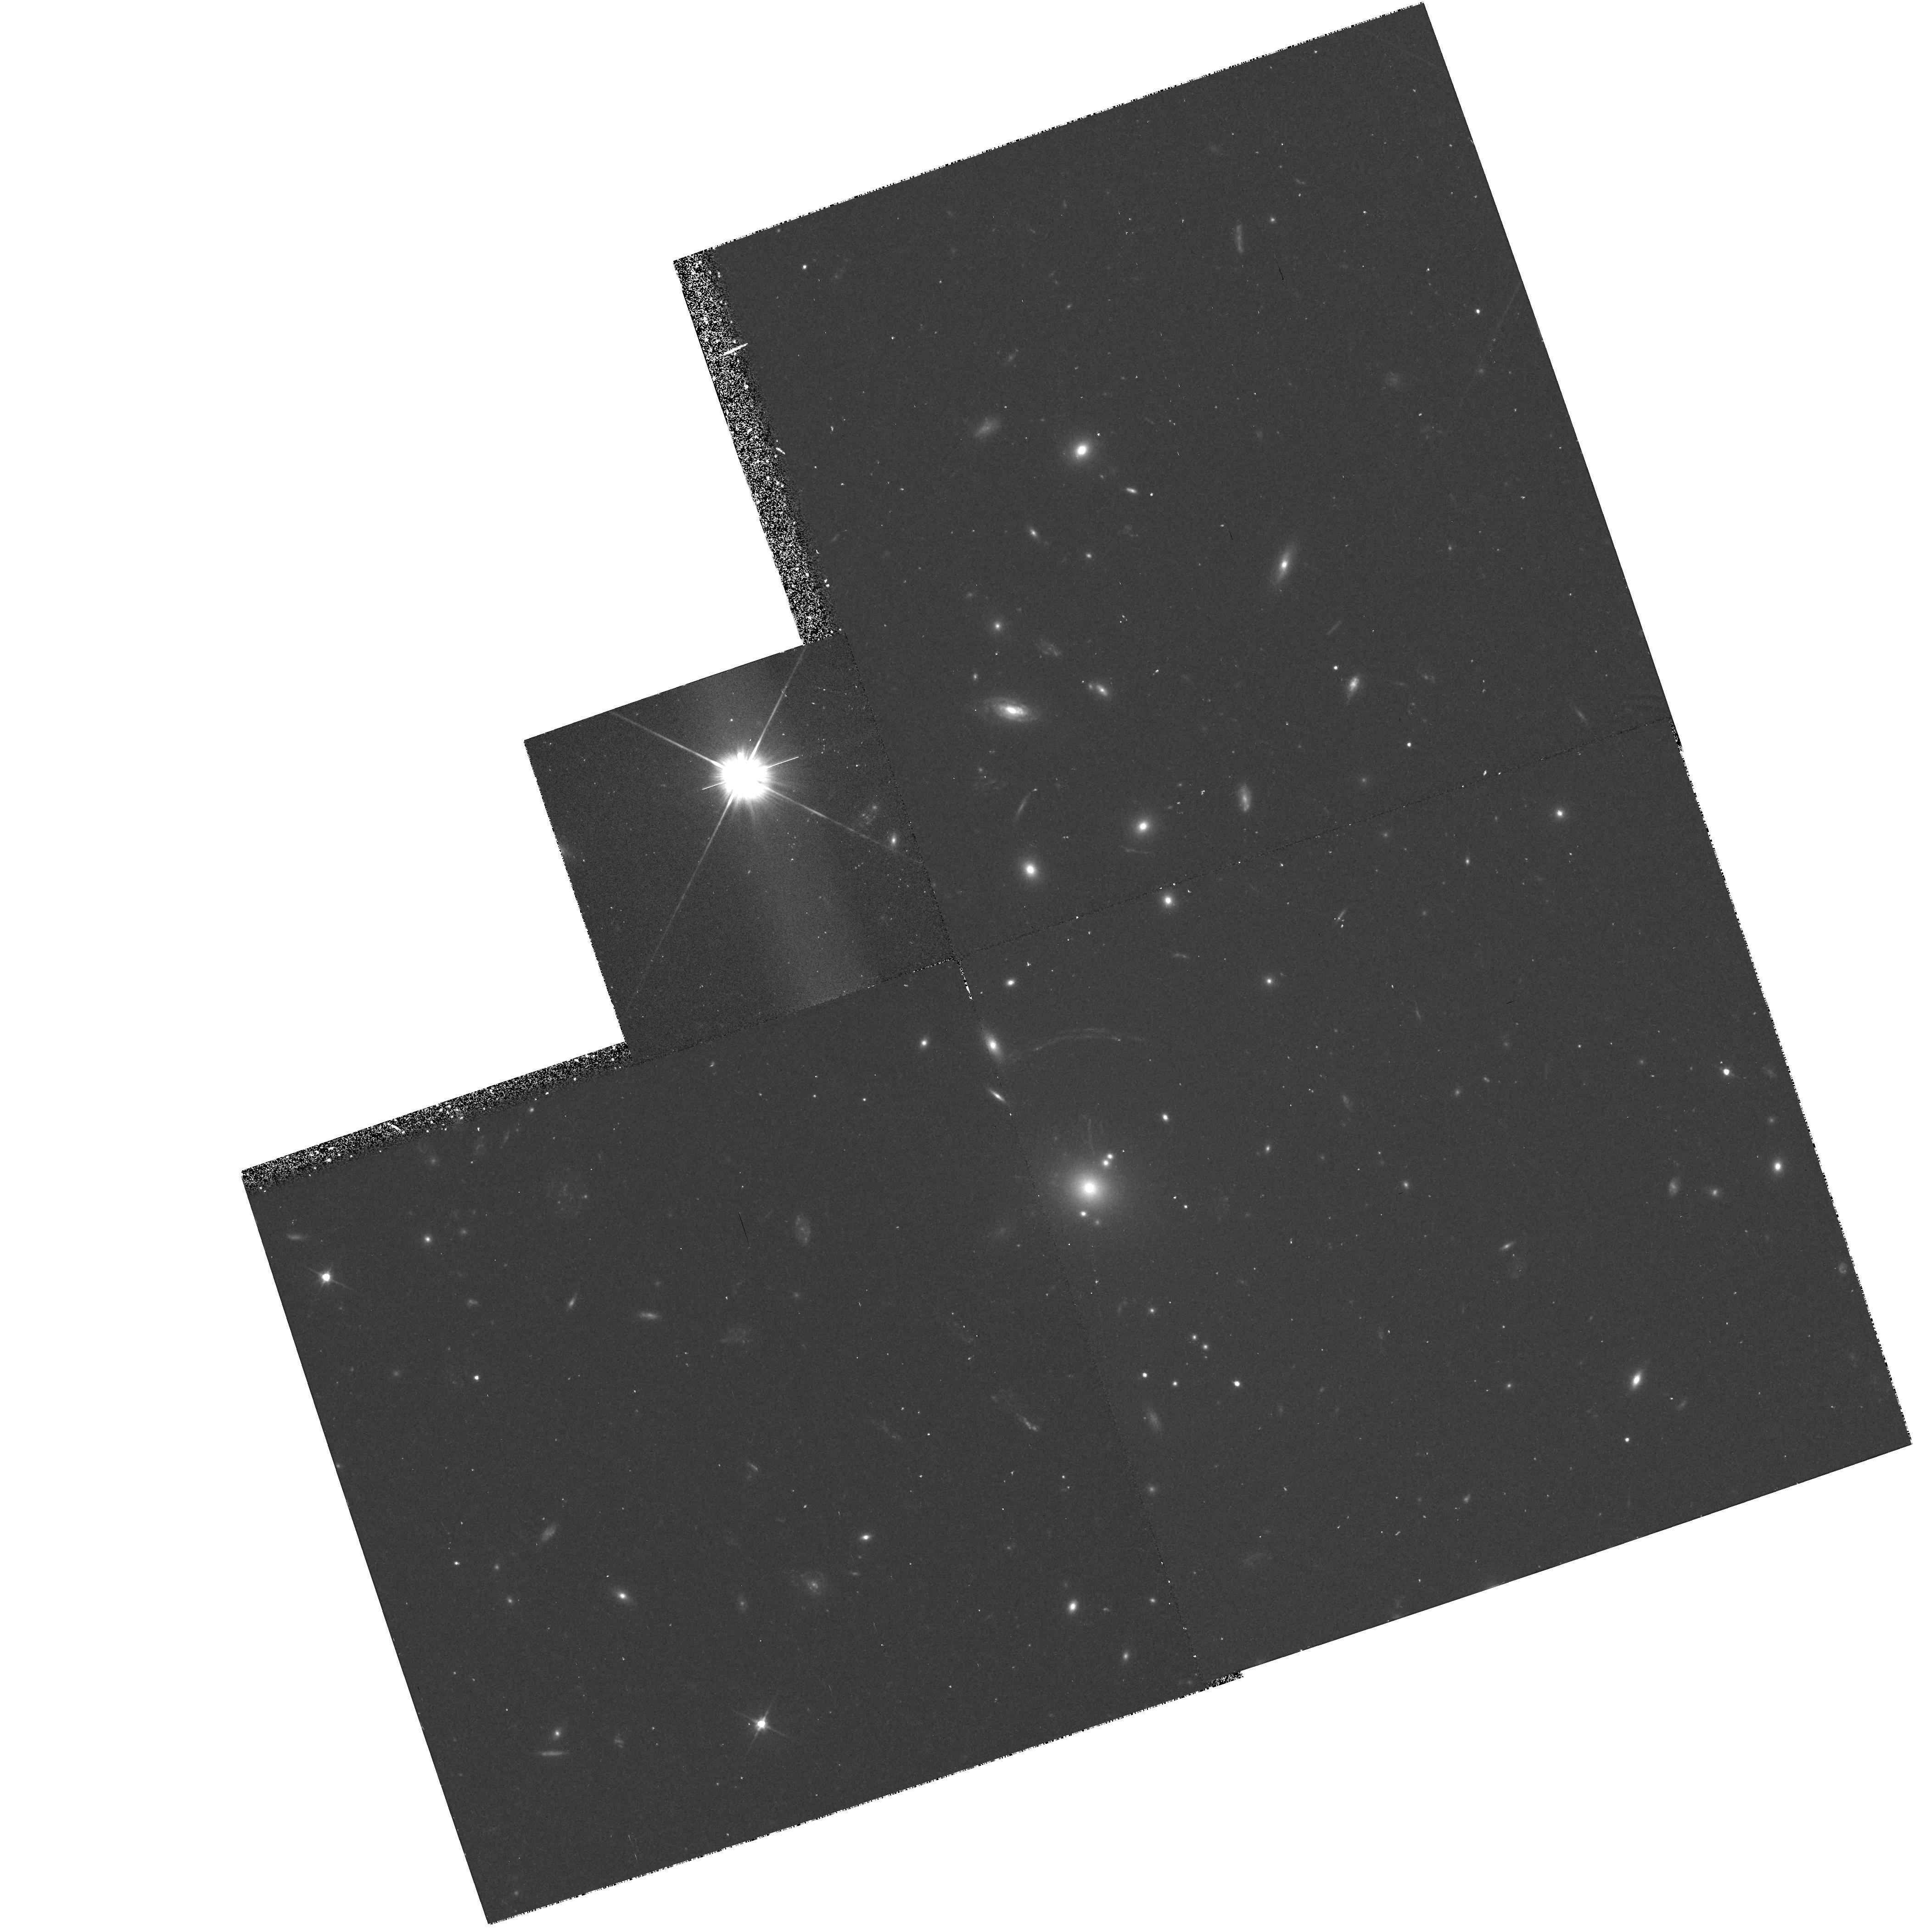
Target: GAL-CLUS-214012-233927. Instrument: WFPC2/PC. Filter: F606W. Exposure: 40 min. Observation ID: hst_5991_04_wfpc2_pc_f606w_u2ul04

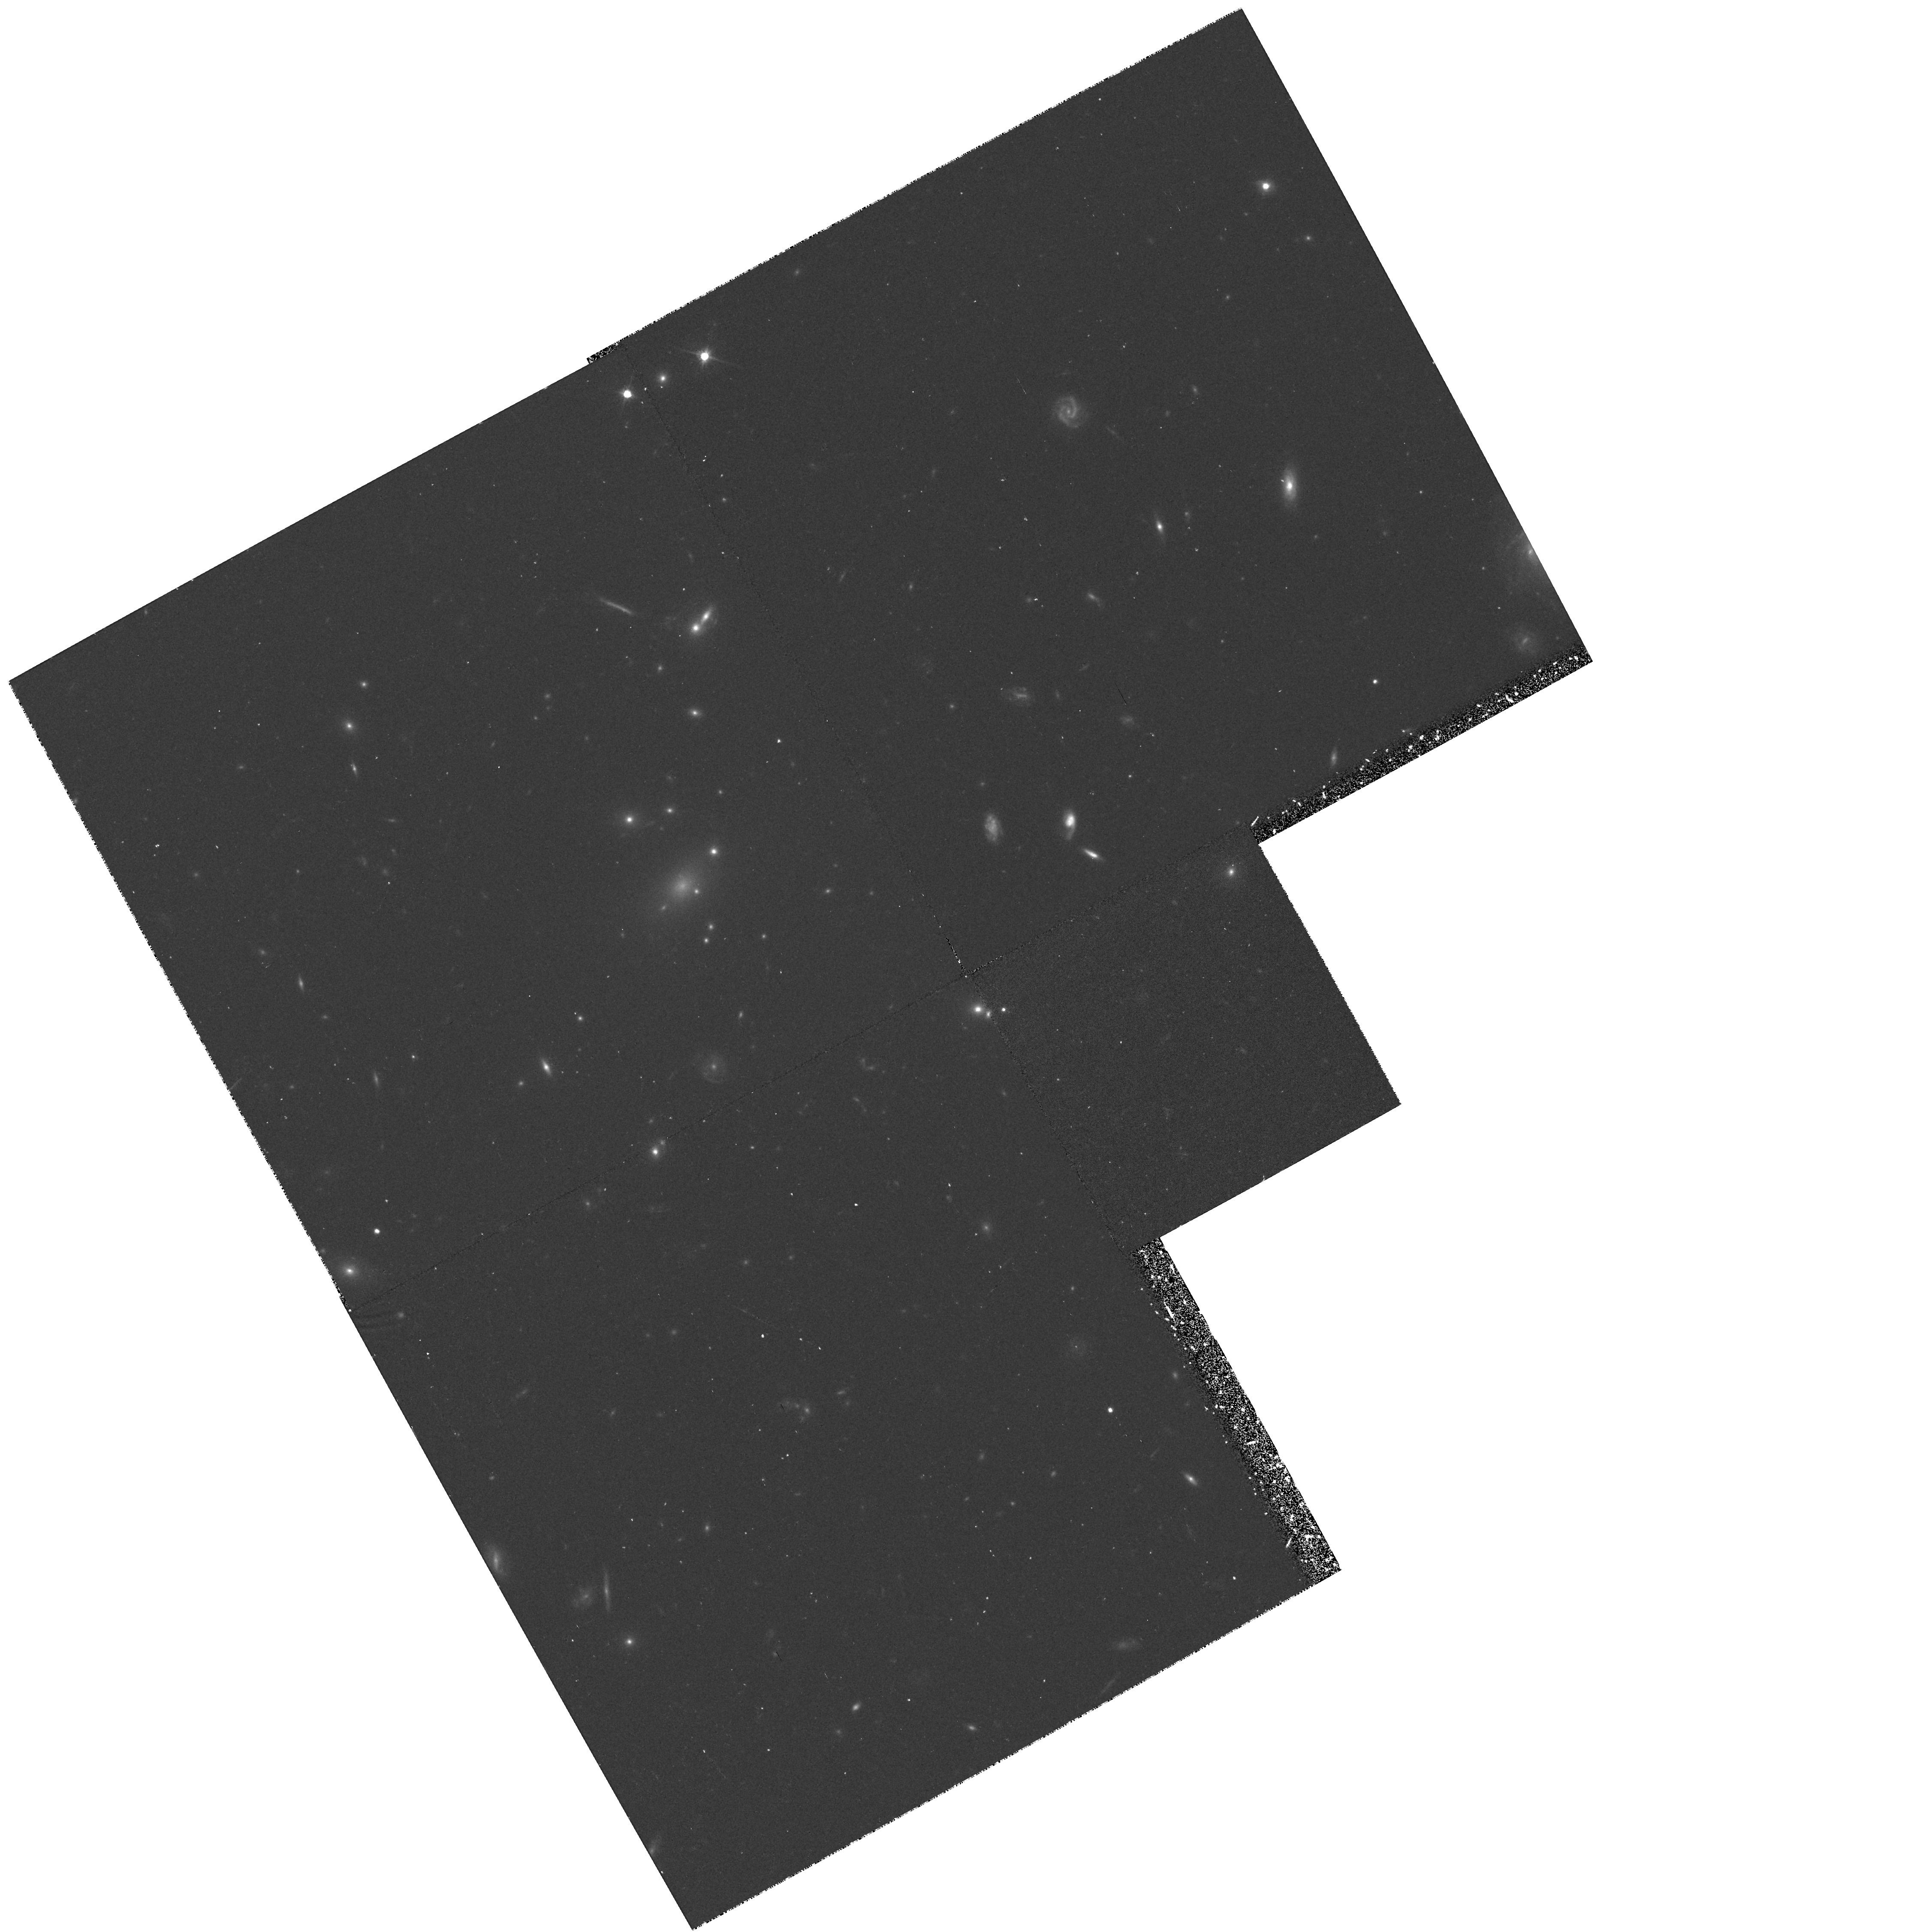
Target: GAL-CLUS-030518+172838. Instrument: WFPC2/PC. Filter: F606W. Exposure: 35 min. Observation ID: hst_5991_02_wfpc2_pc_f606w_u2ul02

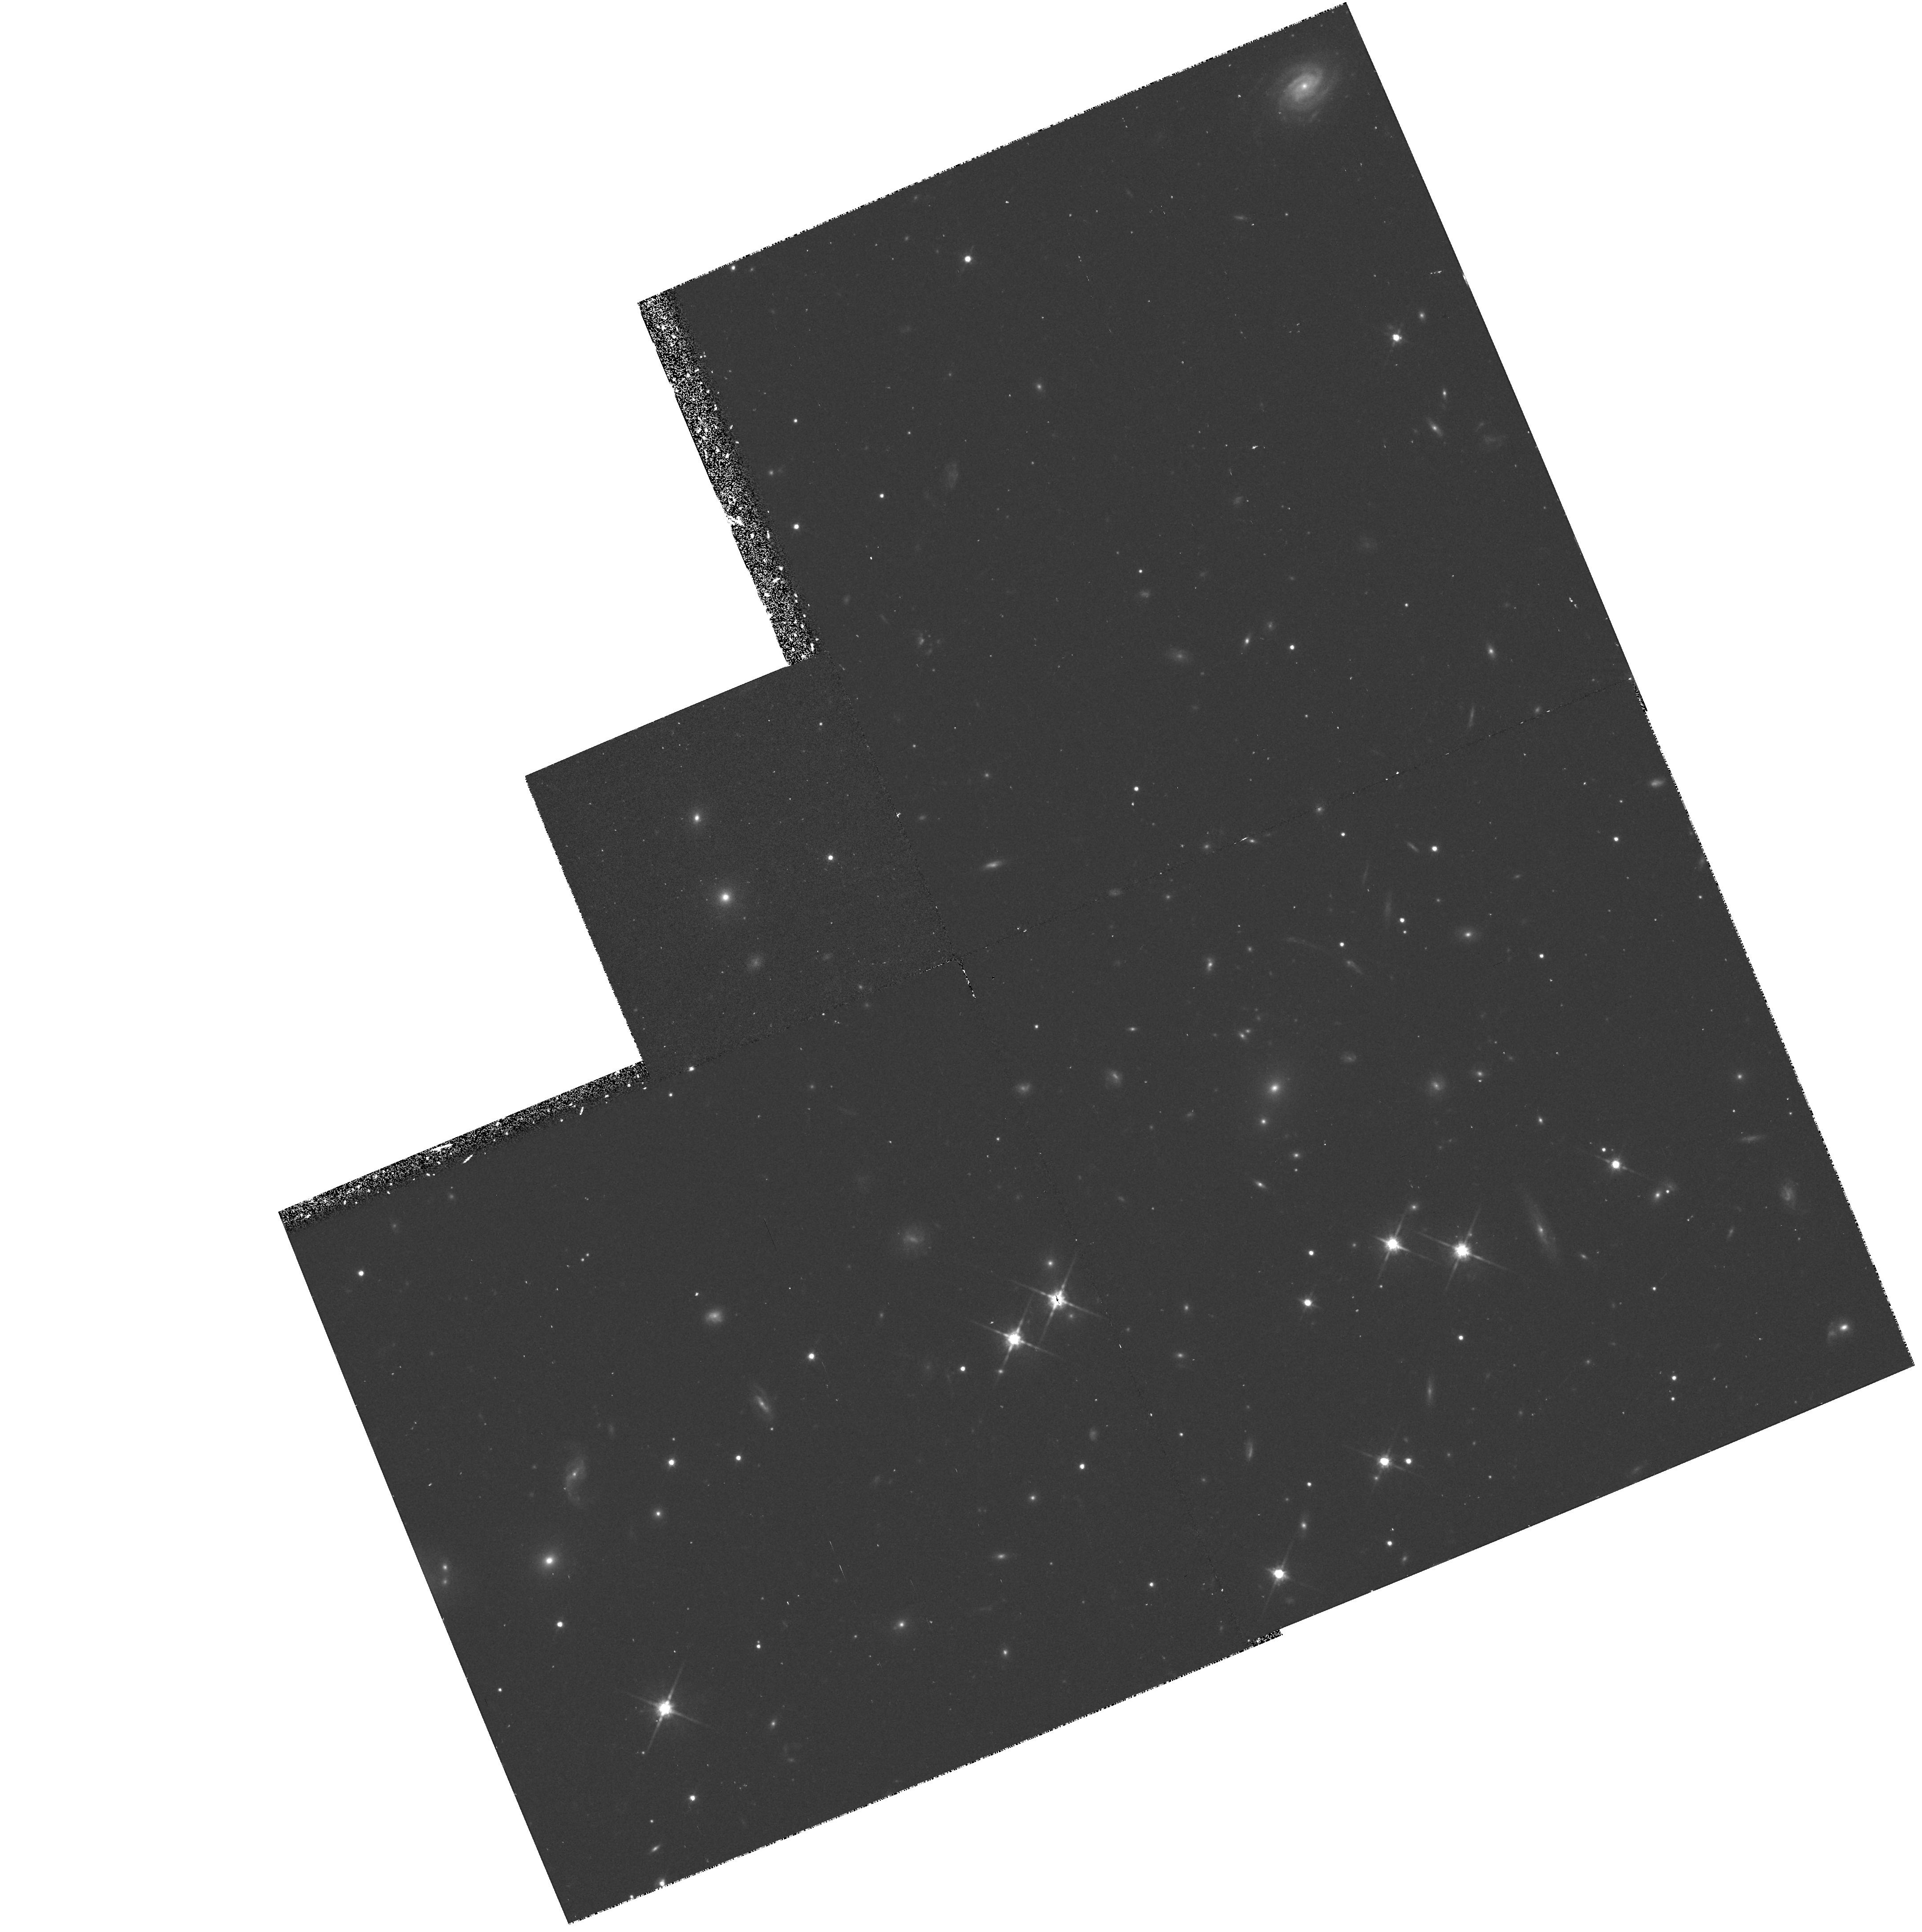
Target: GAL-CLUS-205622-043744. Instrument: WFPC2/PC. Filter: F814W. Exposure: 43 min. Observation ID: hst_5991_03_wfpc2_pc_f814w_u2ul03

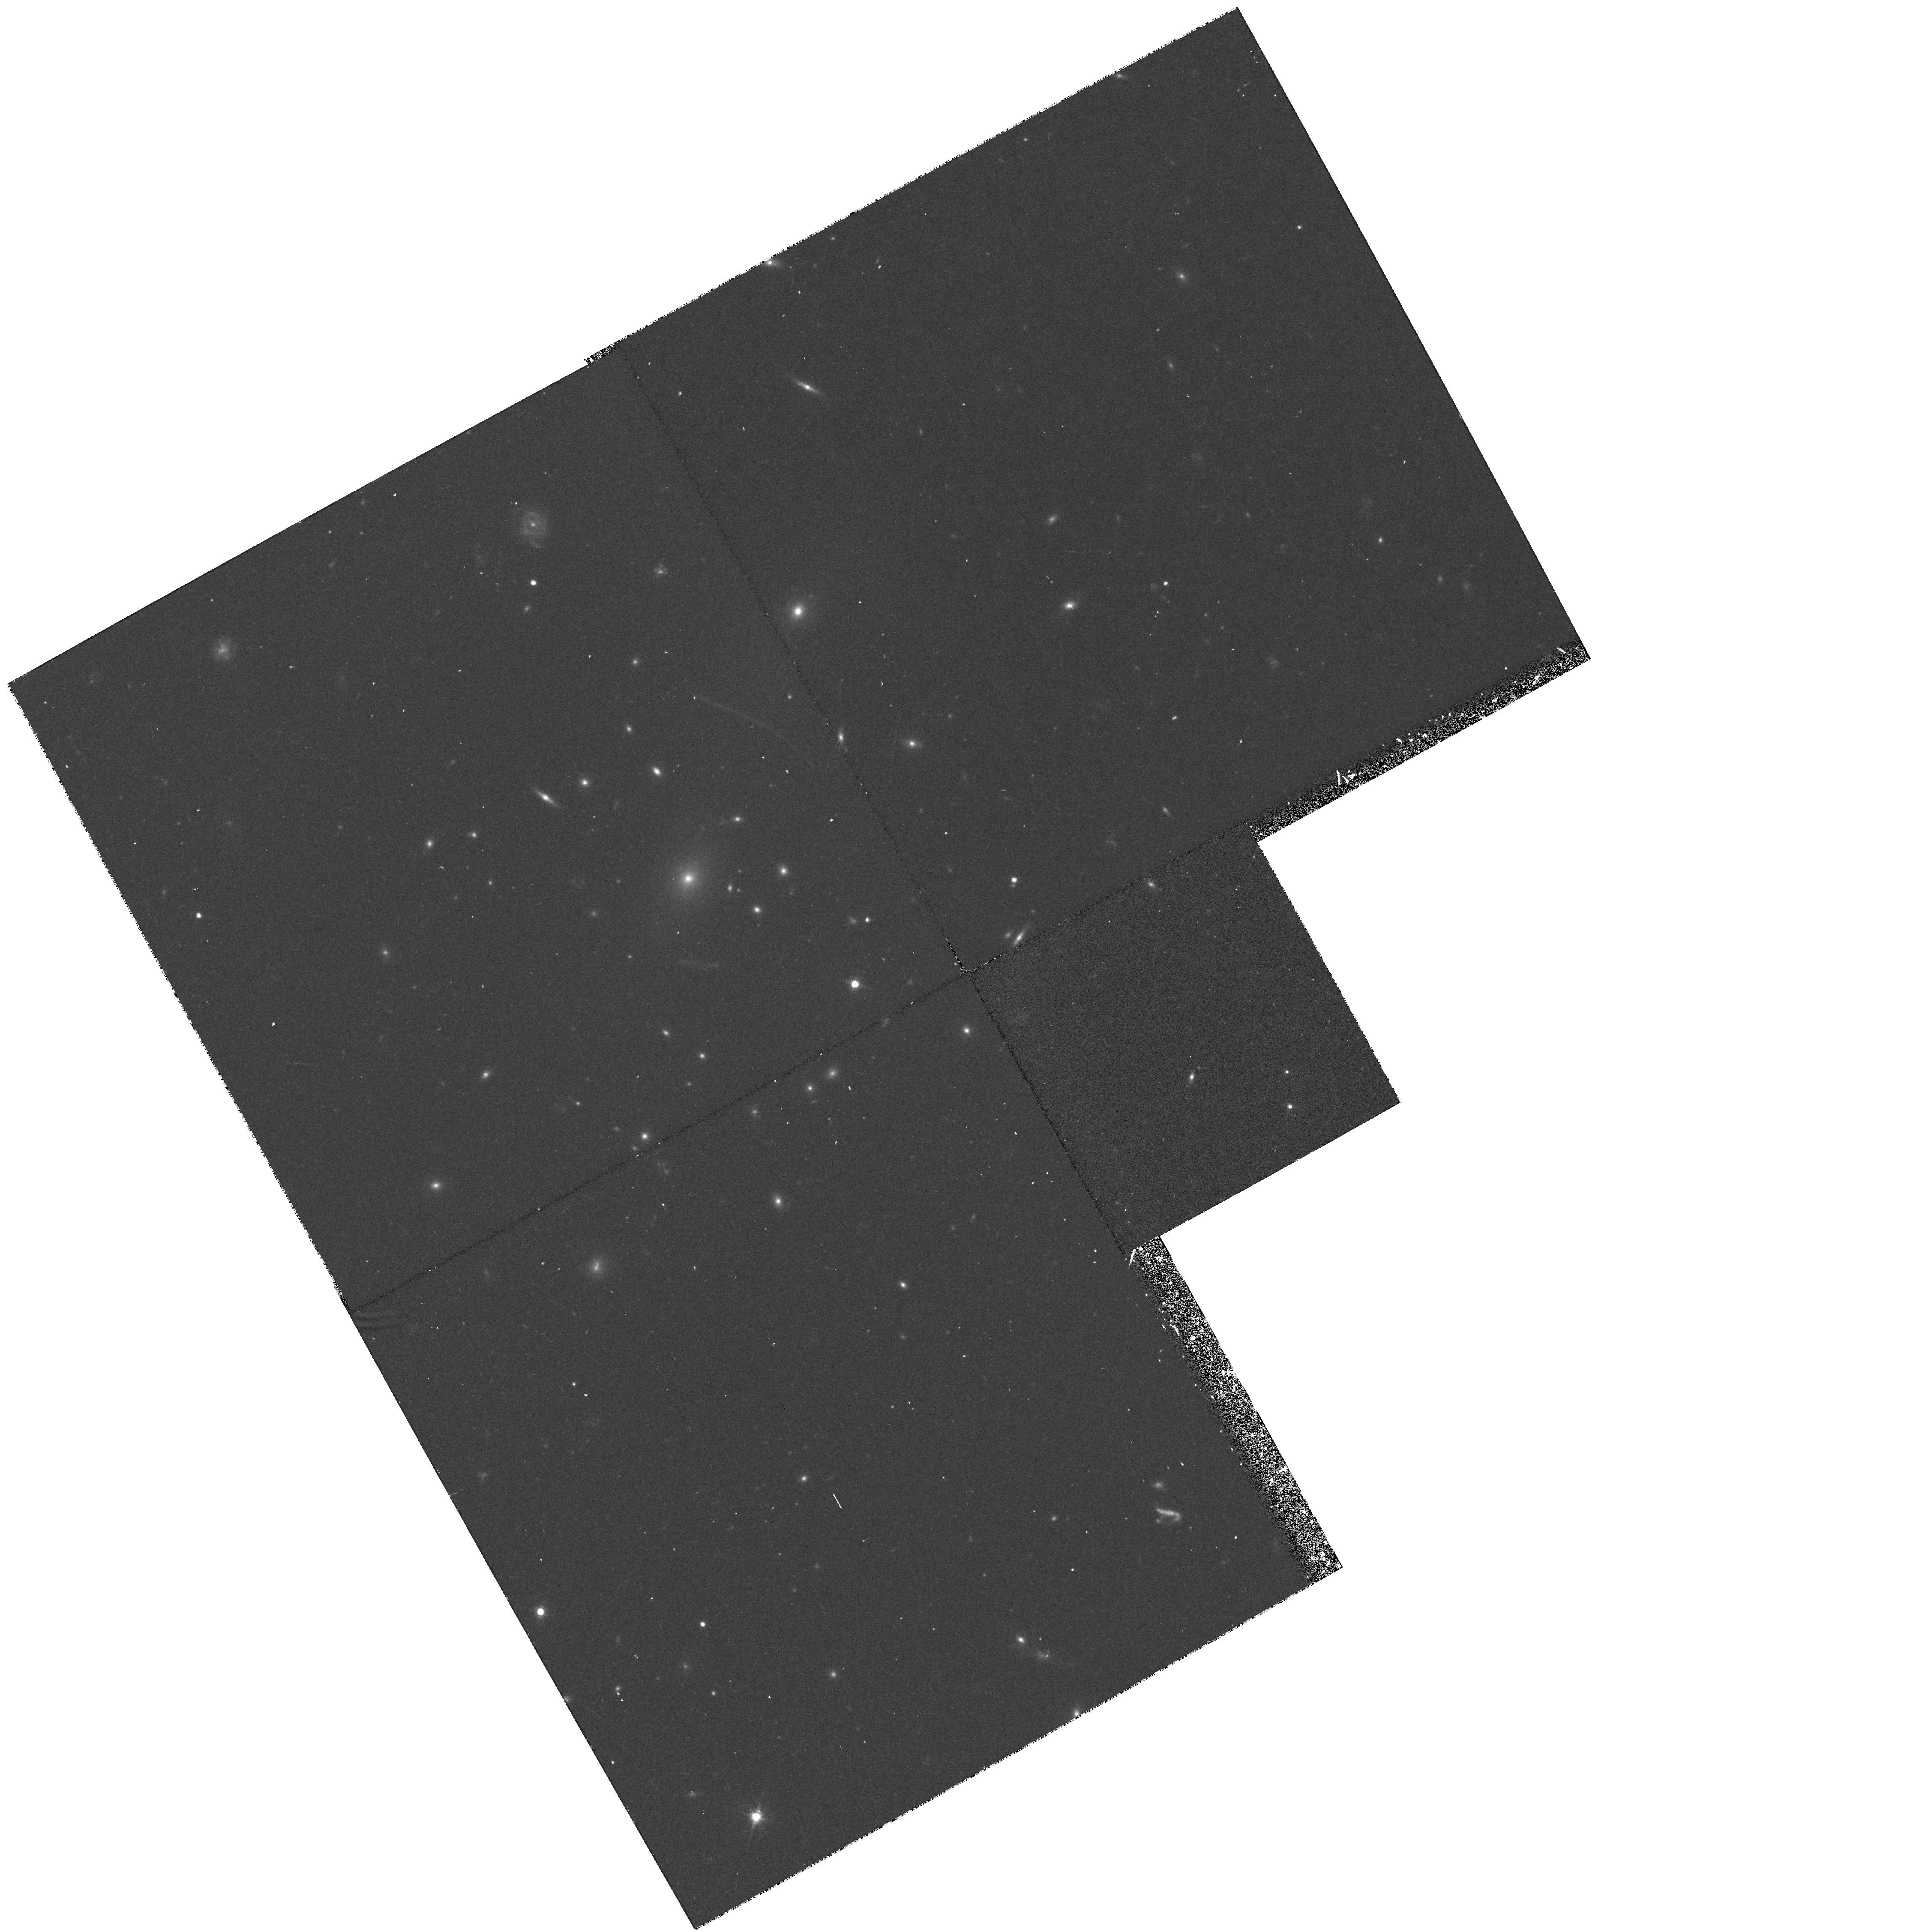
Target: GAL-CLUS-030533+171005. Instrument: WFPC2/PC. Filter: F606W. Exposure: 35 min. Observation ID: hst_5991_01_wfpc2_pc_f606w_u2ul01

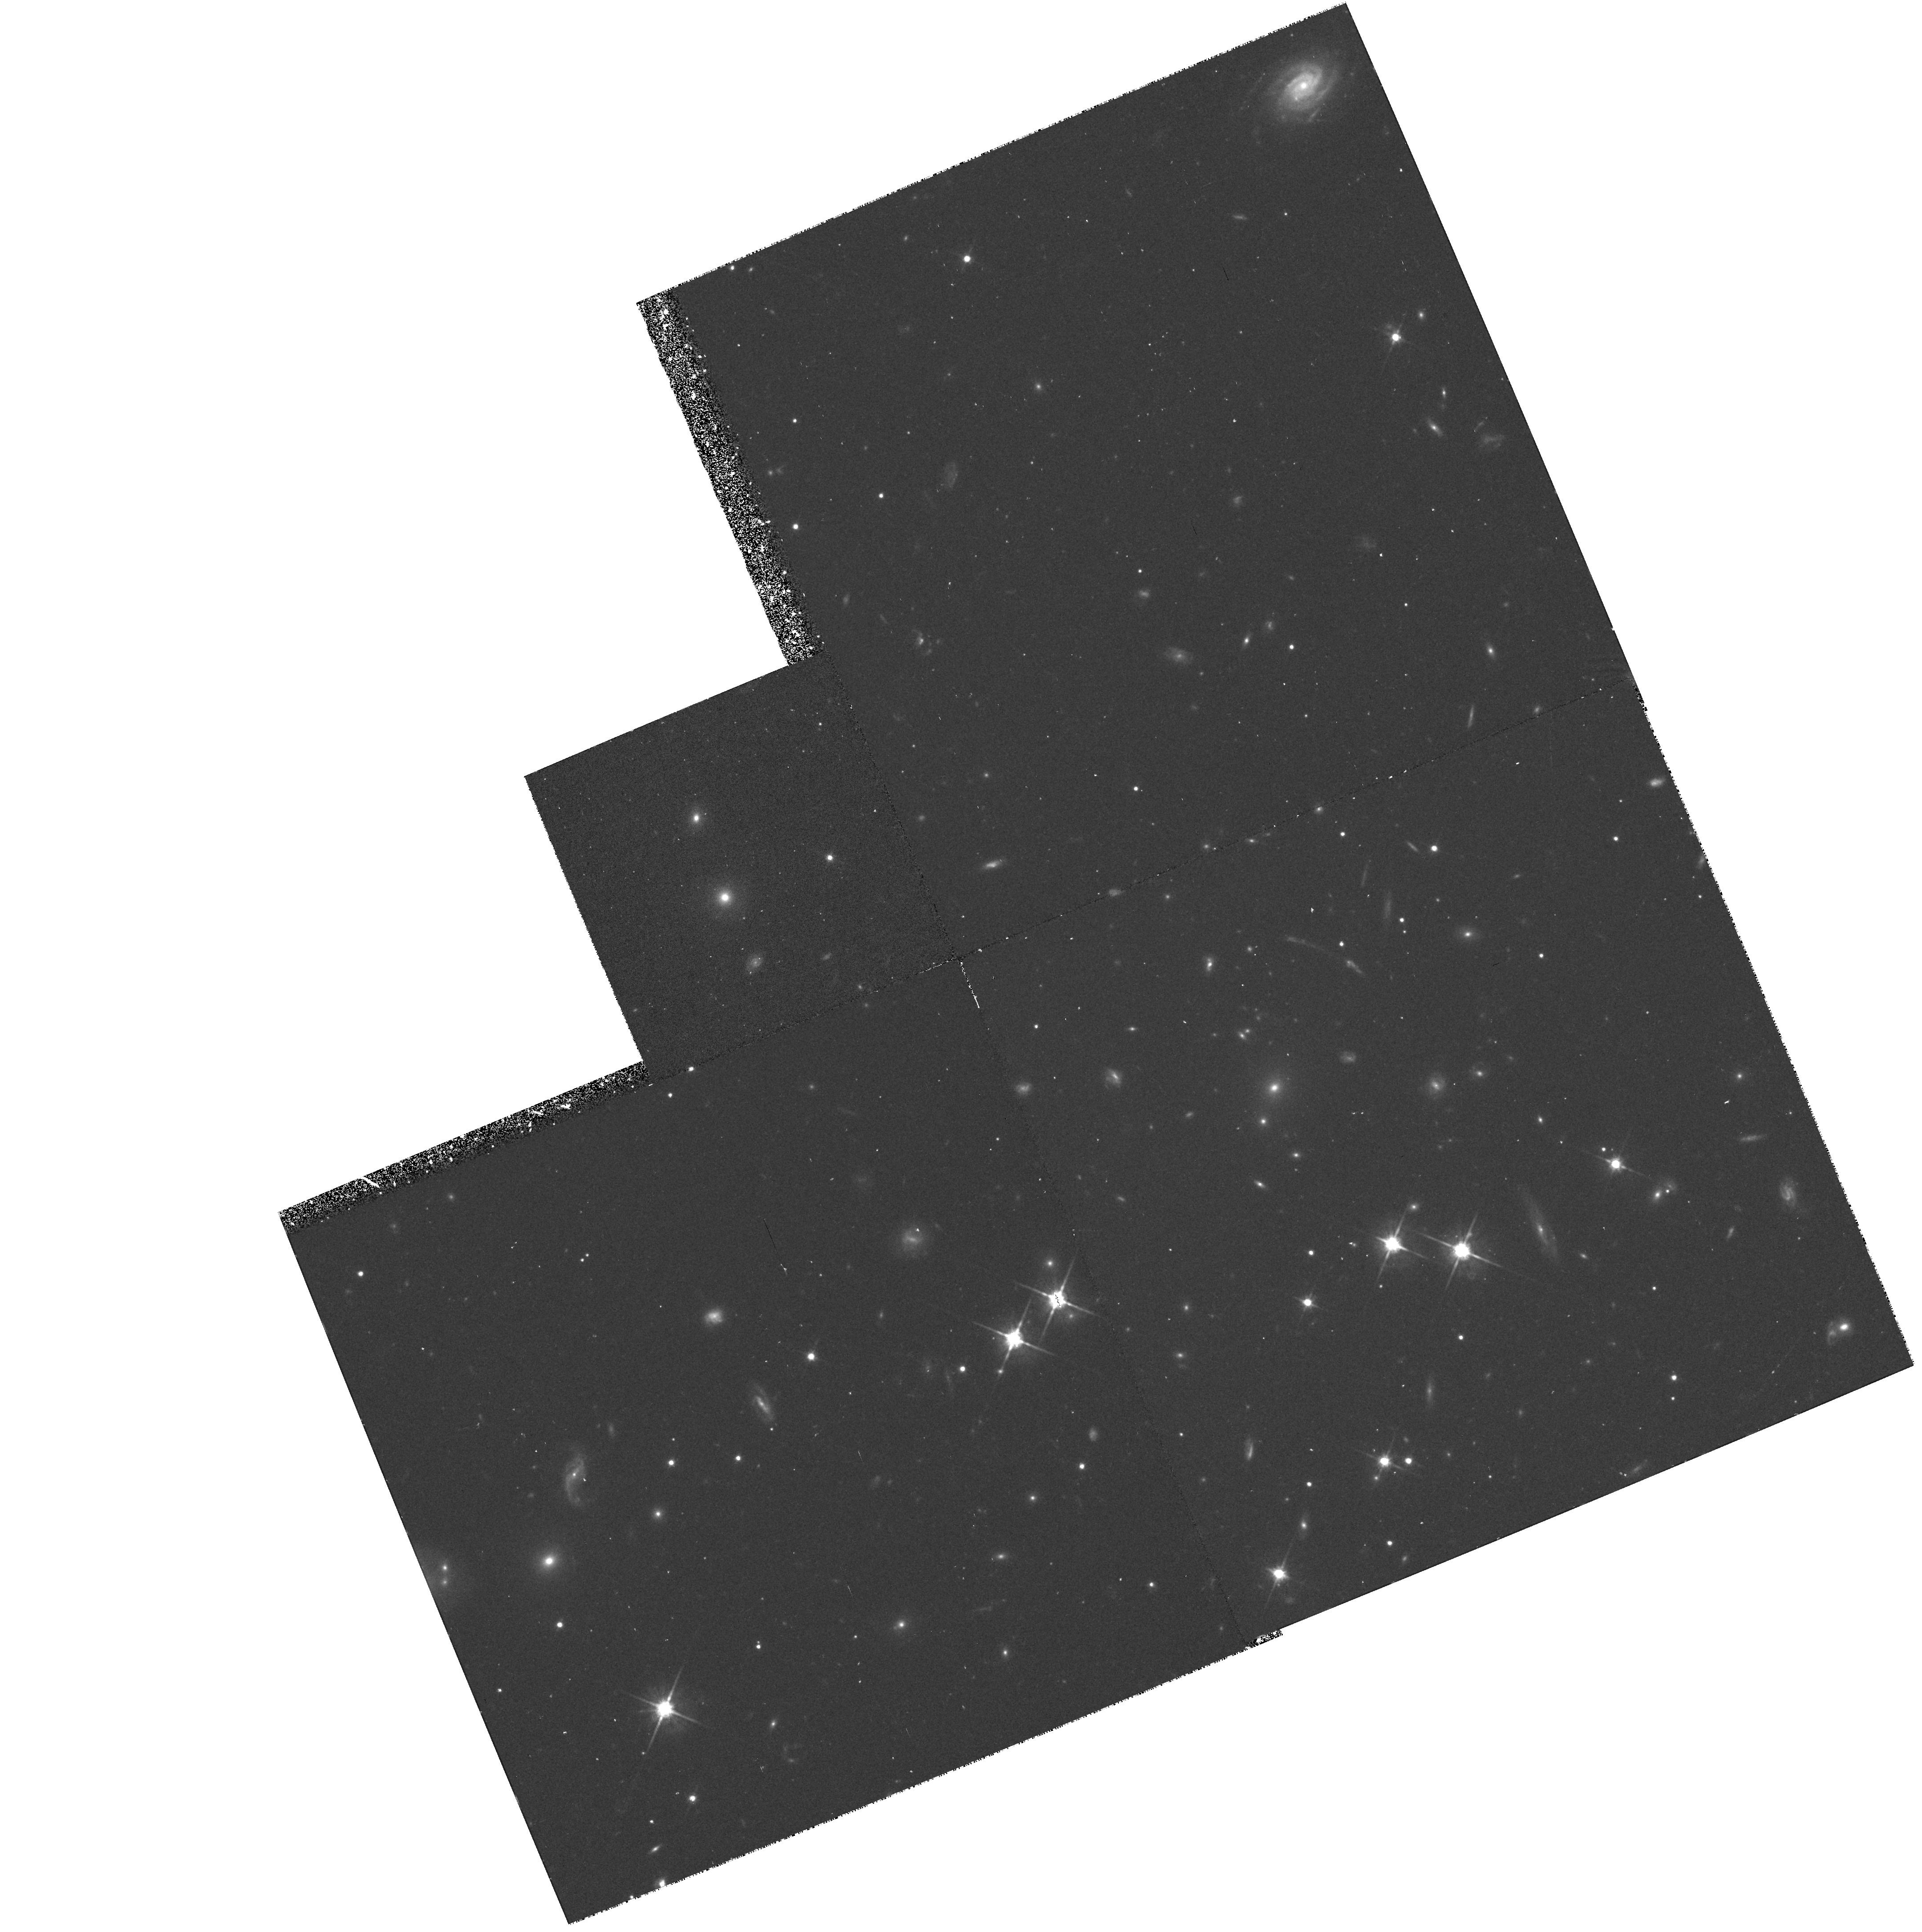
Target: GAL-CLUS-205622-043744. Instrument: WFPC2/PC. Filter: F702W. Exposure: 40 min. Observation ID: hst_5991_03_wfpc2_pc_f702w_u2ul03

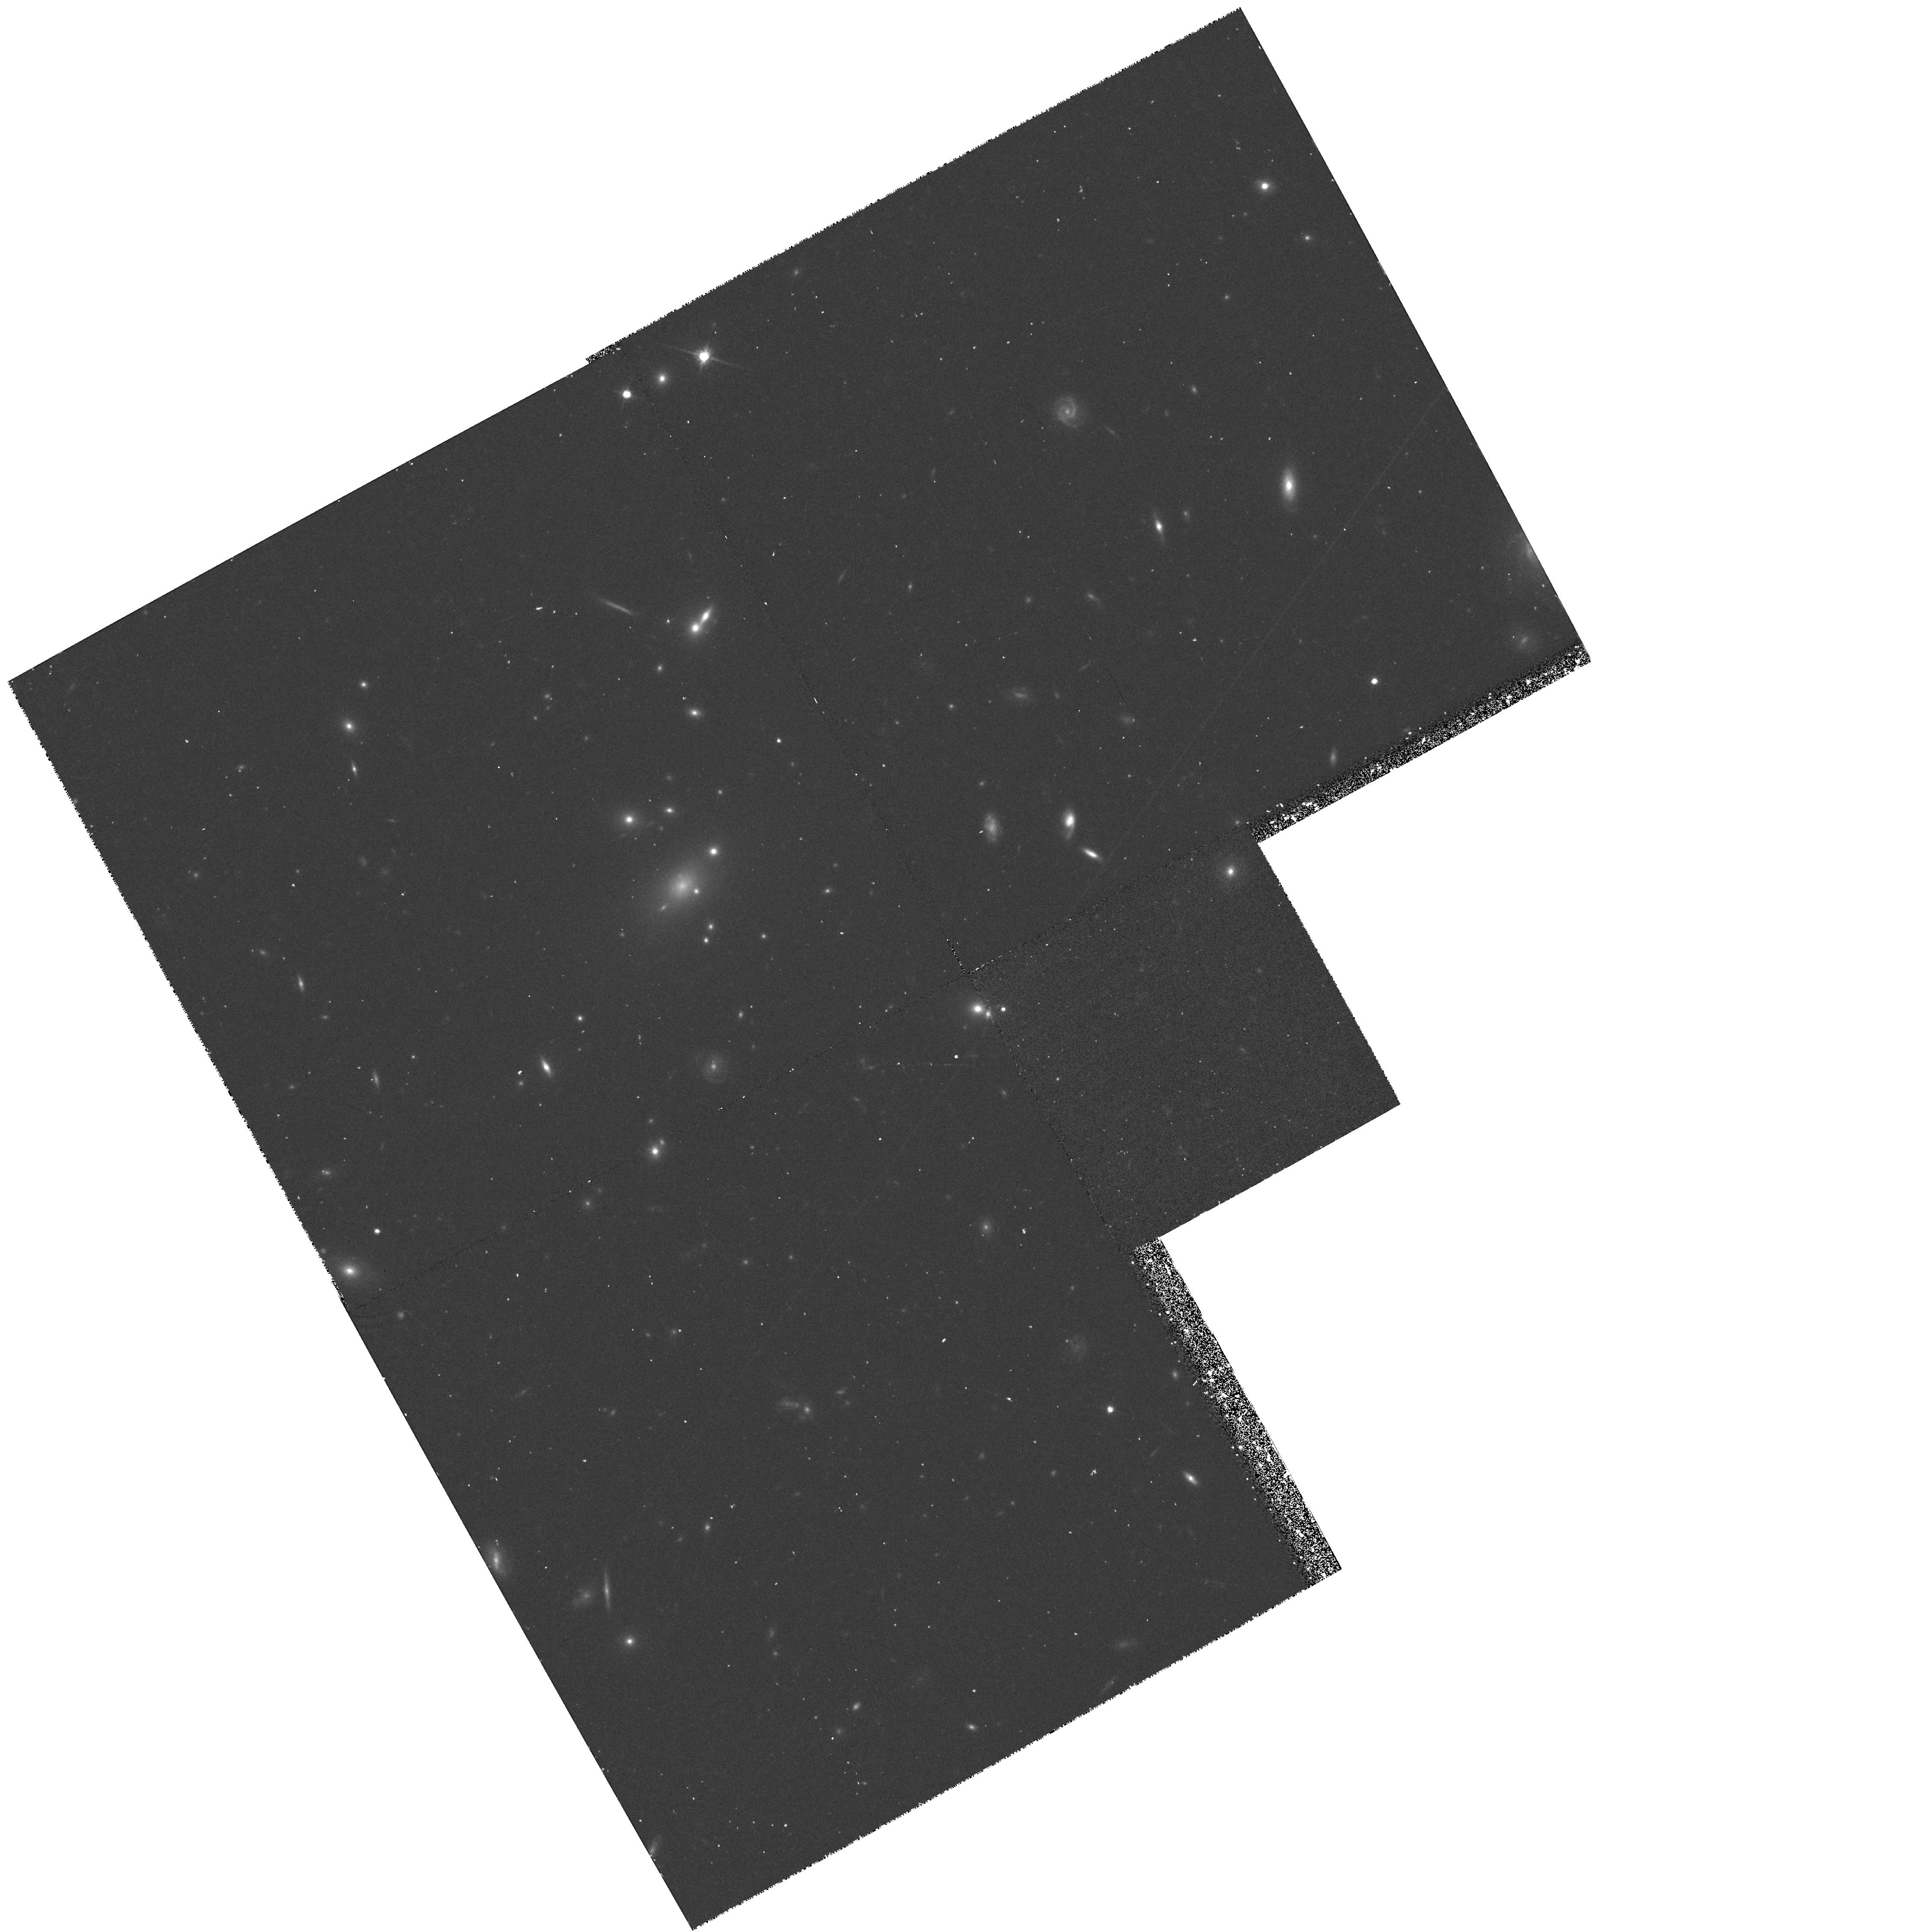
Target: GAL-CLUS-030518+172838. Instrument: WFPC2/PC. Filter: F814W. Exposure: 40 min. Observation ID: hst_5991_02_wfpc2_pc_f814w_u2ul02

THE FUNDAMENTAL PLANE OF EARLY-TYPE GALAXIES IN X-RAY CLUSTERS AT Z=0.3-0.6 (PI: Illingworth, Garth D.)

We propose to utilize HST data for quantitative studies that will allow a rigorous examination to be made of the evolutionary state of galaxies in intermediate redshift clusters. The Fundamental Plane (FP) of early-type galaxies is one of the most sensitive tests for galaxy evolution. This is because of its low intrinsic scatter for nearby cluster galaxies. It can be used to accurately measure the luminosity evolution of galaxies, and the change of M/L with time. We have started a program to determine internal velocity dispersions of galaxies in six rich, X-ray selected clusters at redshifts between 0.3-0.6 with the Keck telescope. We propose here for high resolution HST data on four X-ray selected clusters that span the full range in z (0.31<z<0.58) to determine very accurate scale lengths, surface brightnesses, color distributions and morphologies. These results will be combined with Keck spectroscopic data for an FP analysis. The first Keck data on CL2053-04 and CL2137-23 is already in hand, and CL0302+16/17 are to be studied in a future Keck run. These, as well as the other clusters in our sample, are gravitational lensing clusters, some with a an abundance of arclets. The WFPC2 images will be used to identify color dependent structures in the arcs or arclets. Furthermore, while the galaxies are our highest priority, we plan to continue to use unassigned slitlets in the Keck slitmasks to determine redshifts and spectral characteristics of the arcs/arclets.